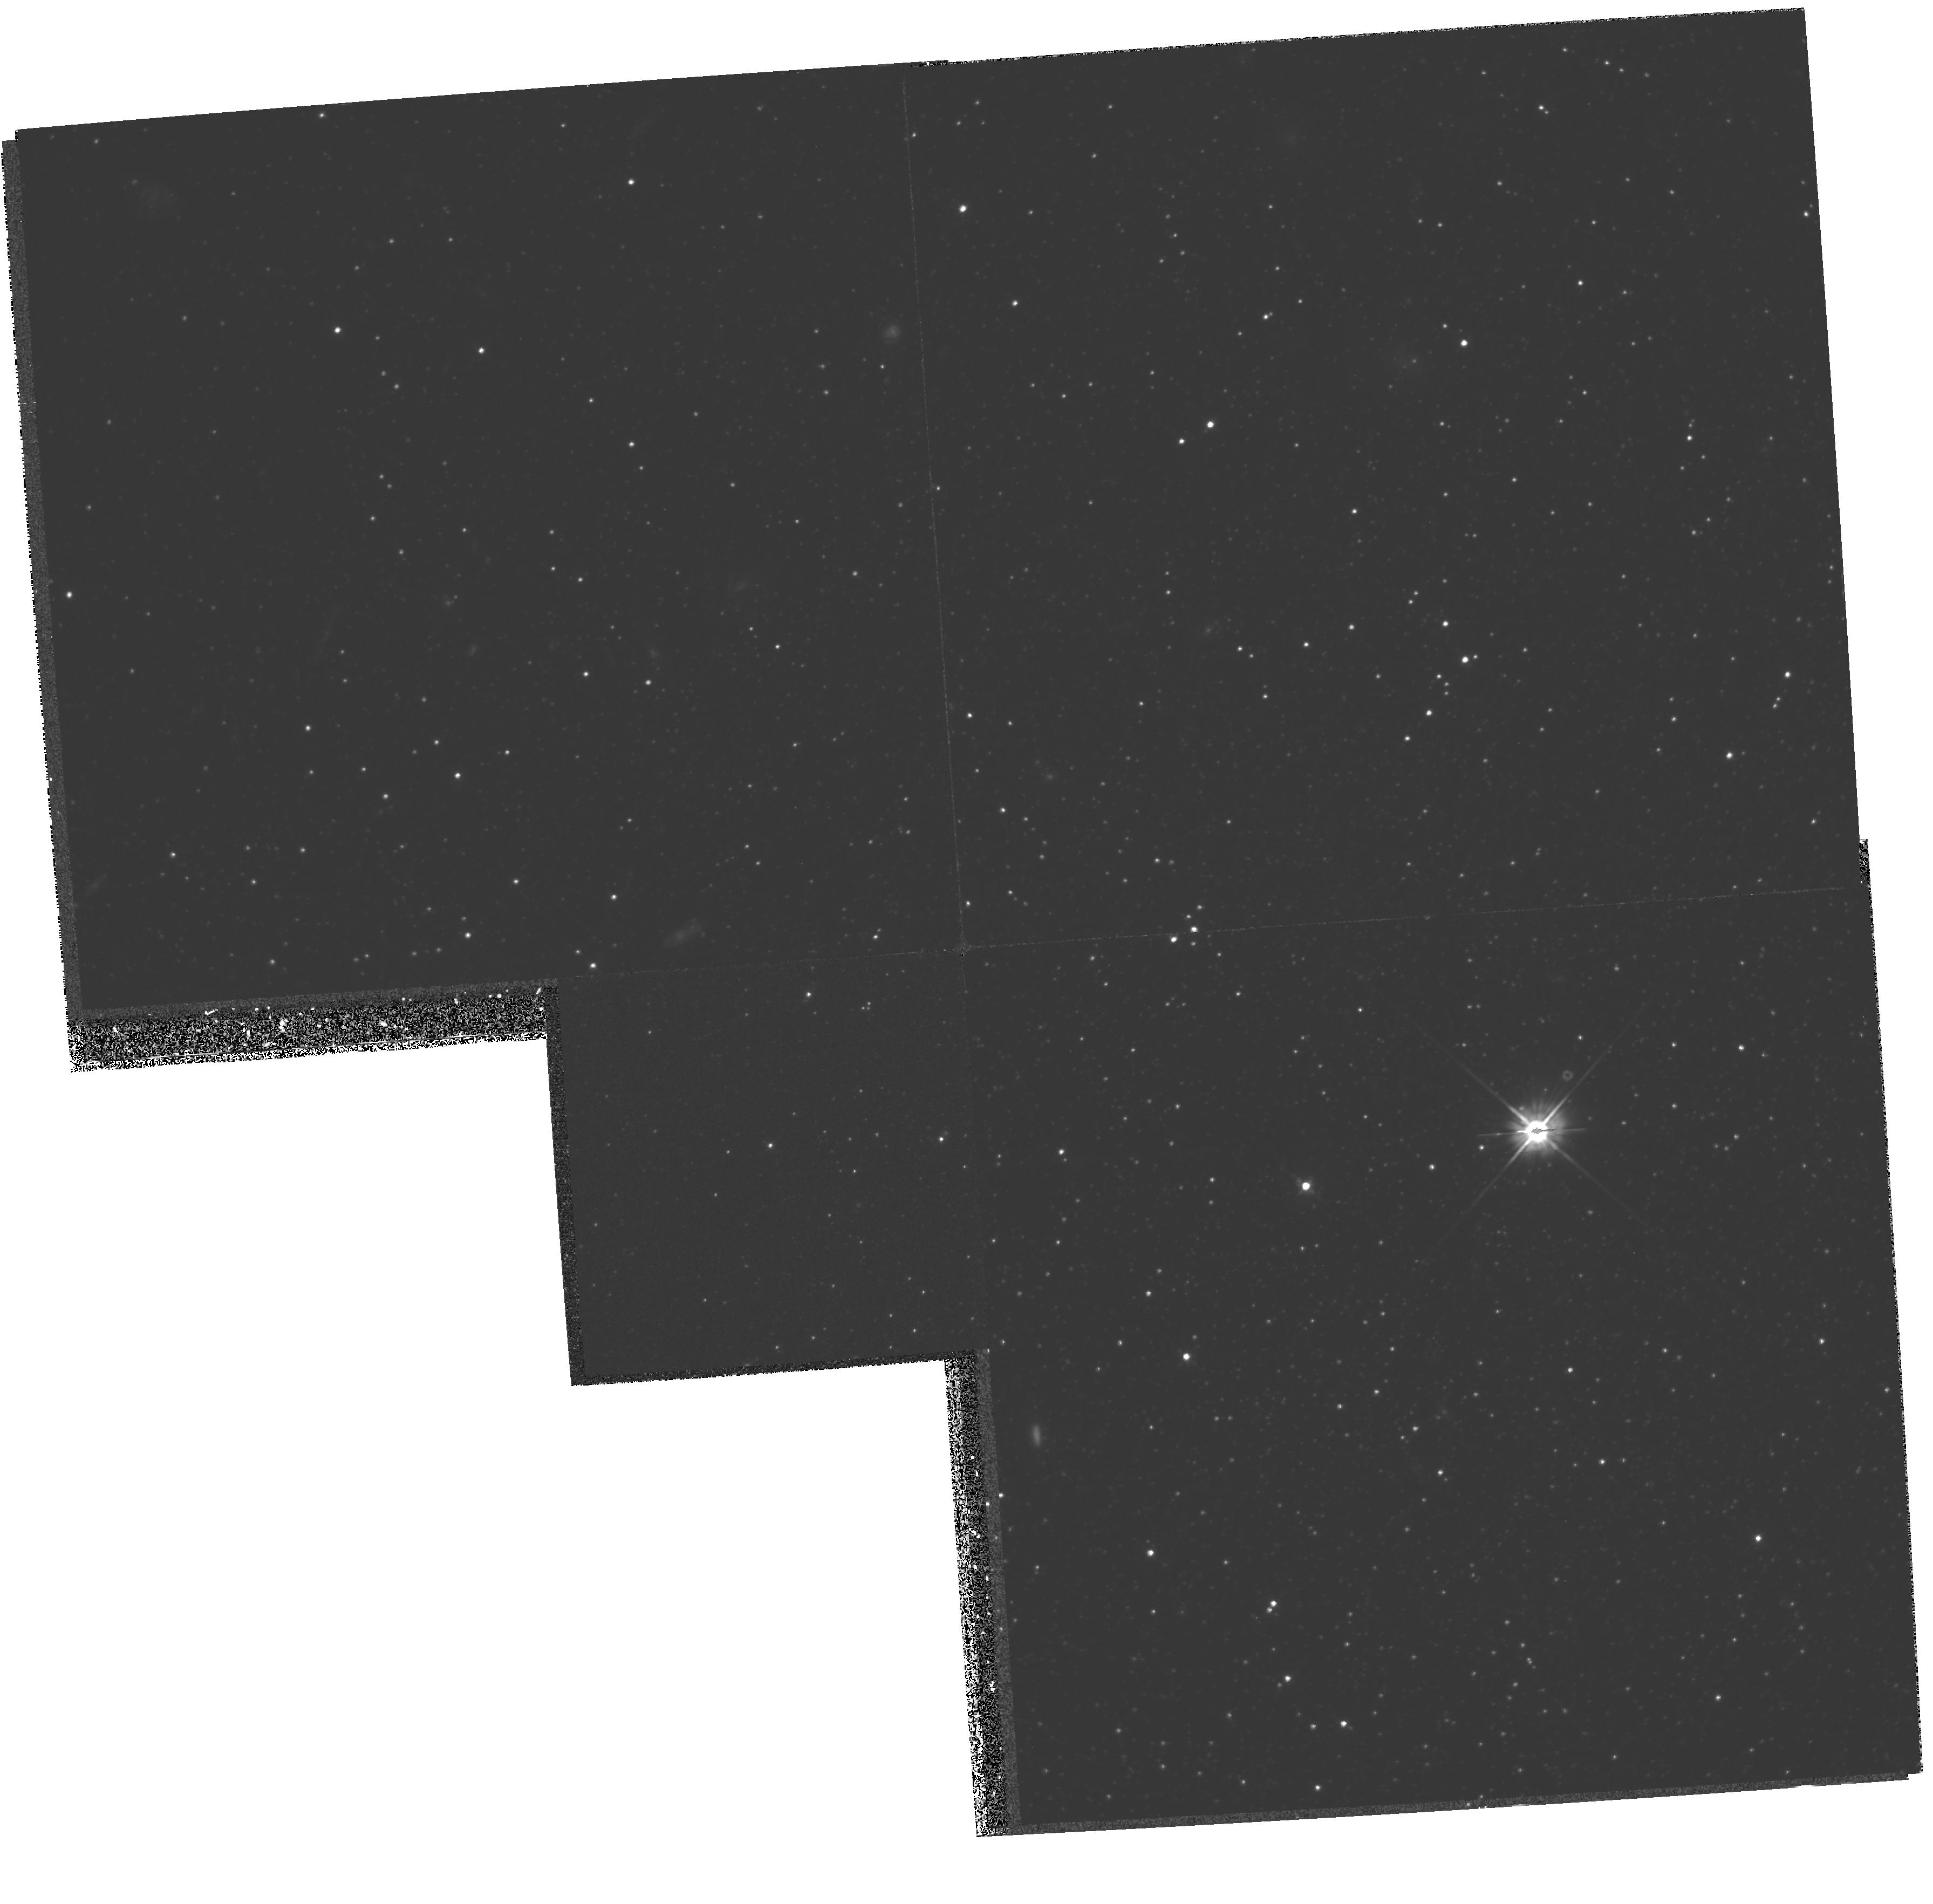
Target: LEO-II. Instrument: WFPC2/PC. Filter: F555W. Exposure: 1.4 h. Observation ID: hst_5386_01_wfpc2_pc_f555w_u28v01

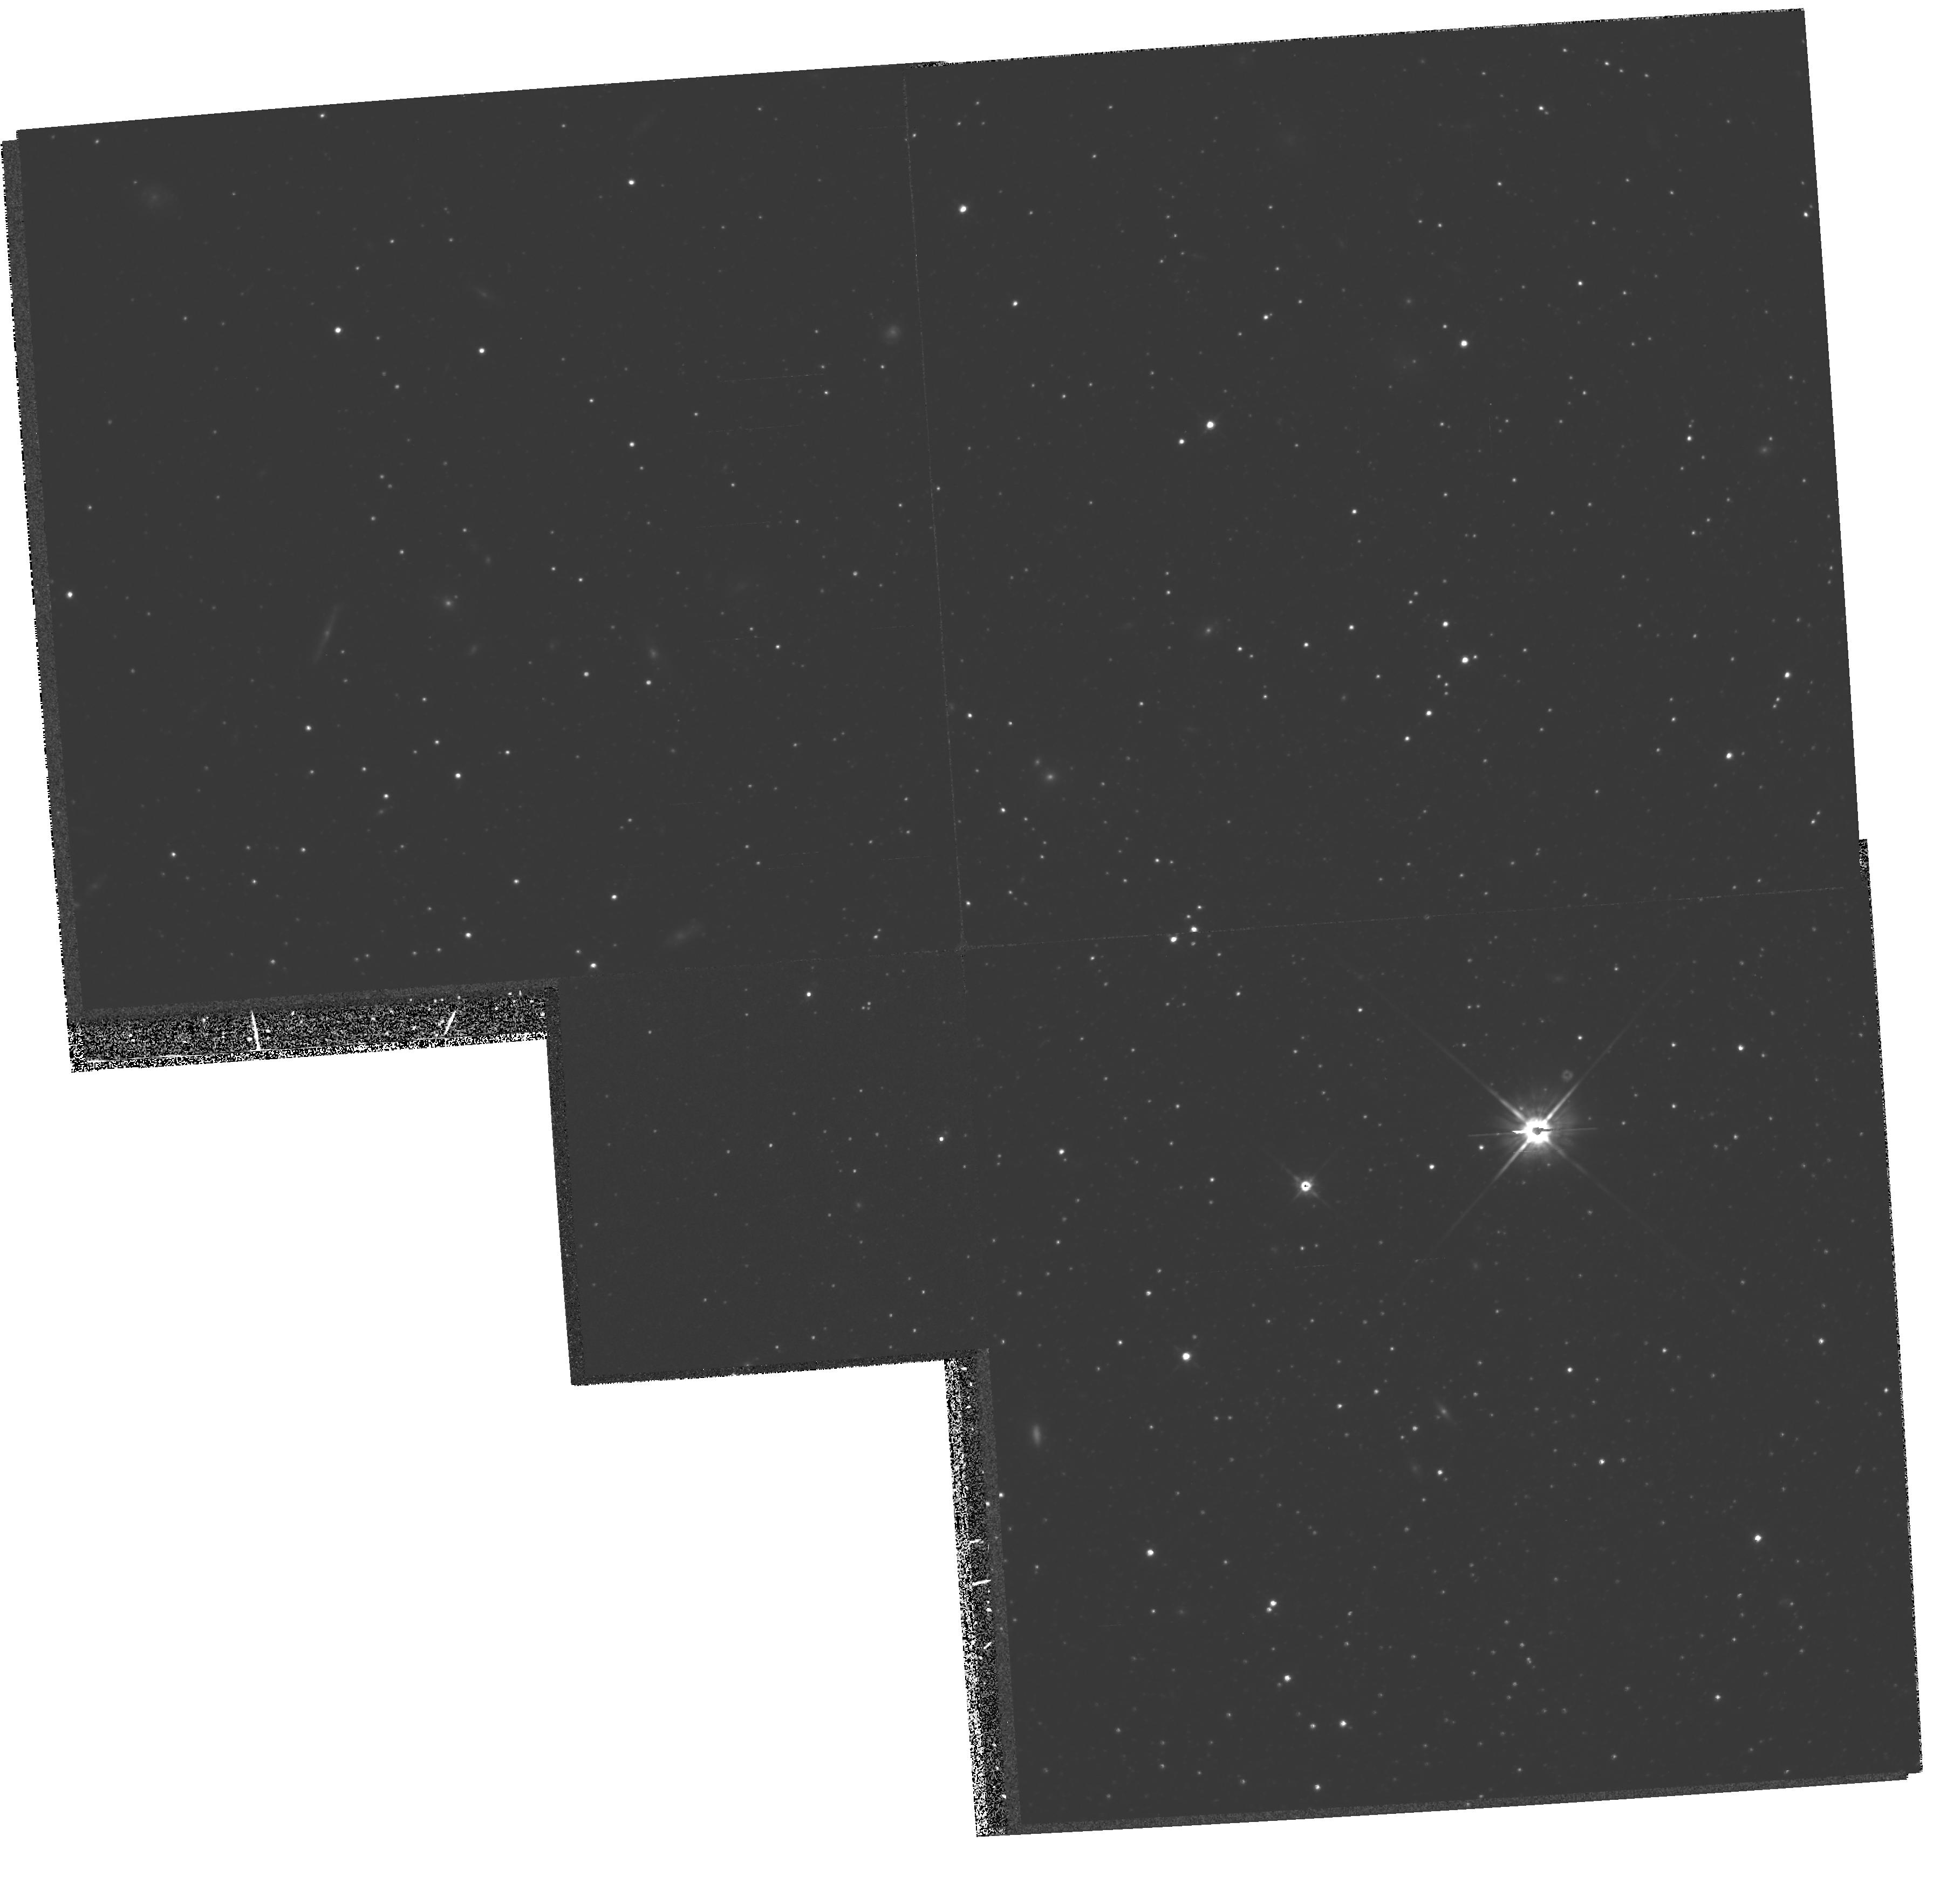
Target: LEO-II. Instrument: WFPC2/PC. Filter: F814W. Exposure: 1.4 h. Observation ID: hst_5386_01_wfpc2_pc_f814w_u28v01

STELLAR POPULATIONS OF THE LEO II DWARF SPHEROIDAL GALAXY (PI: Mighell, Kenneth John)

We propose to obtain deep V and I photometry of the Leo II dwarf spheroidal galaxy using the WFPC2 and the F555W and F791 filters. We will produce a deep HR diagram of this Local Group galaxy which will be analyzed to determine its age and star formation history. This galaxy has luminous carbon stars and an anomalously red horizontal branch which indicates the presence of at least some intermediate age stars, and suggests that Leo II is younger than the Draco and Ursa Minor dwarf spheroidals.